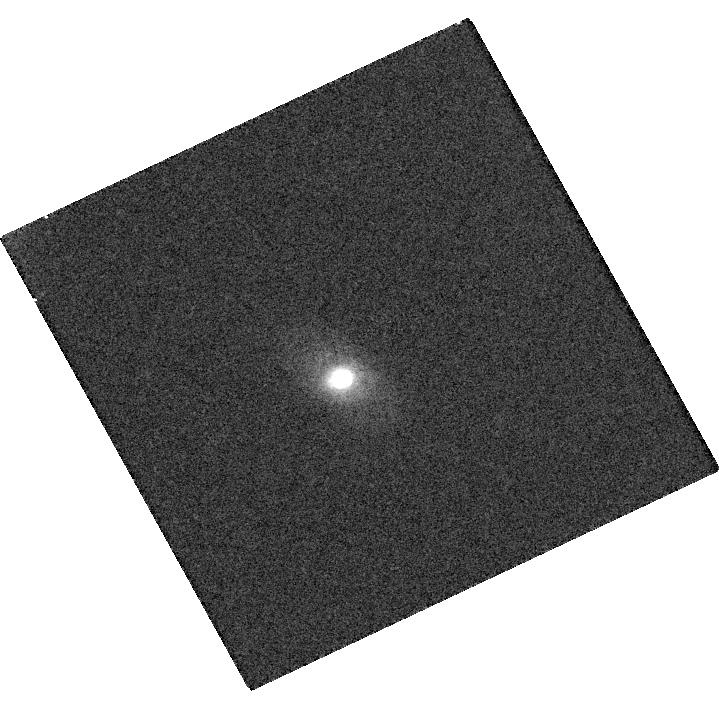
Target: IPTF16GEU. Instrument: WFC3/UVIS. Filter: F625W. Exposure: 11 min. Observation ID: hst_14862_09_wfc3_uvis_f625w_idd409

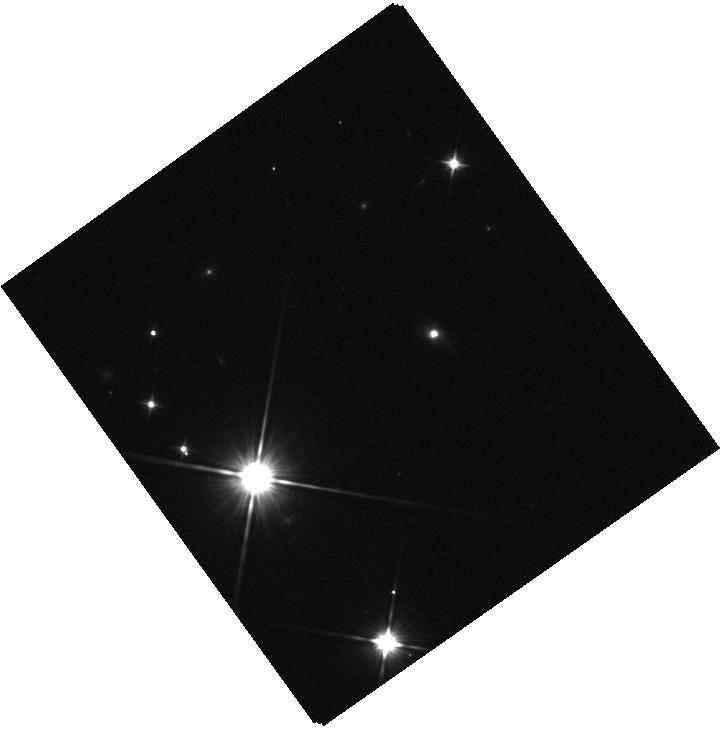
Target: IPTF16GEU. Instrument: WFC3/IR. Filter: F110W. Exposure: 1 min. Observation ID: hst_14862_02_wfc3_ir_f110w_idd402

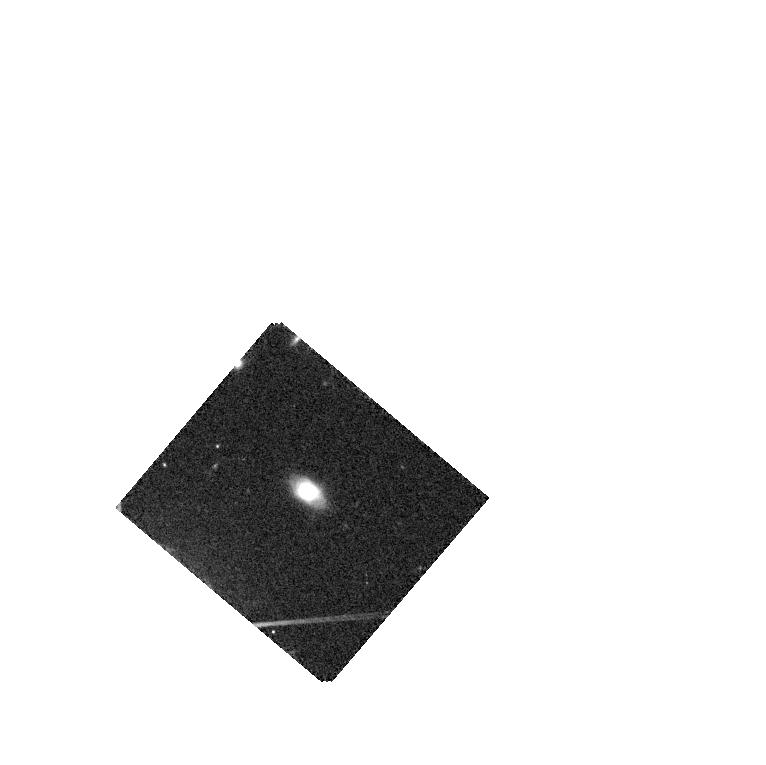
Target: IPTF16GEU. Instrument: WFC3/IR. Filter: F105W. Exposure: 5 min. Observation ID: hst_14862_04_wfc3_ir_f105w_idd404

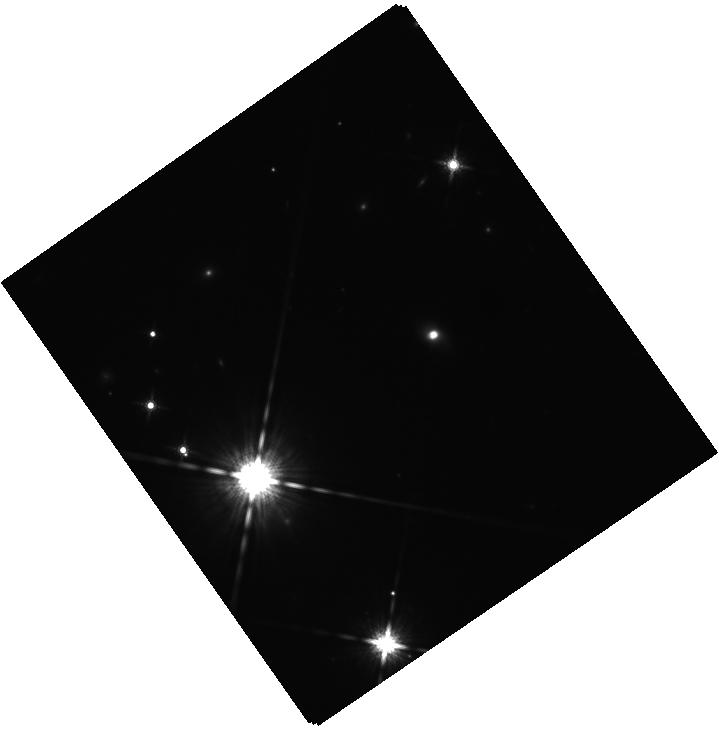
Target: IPTF16GEU. Instrument: WFC3/IR. Filter: F160W. Exposure: 10 min. Observation ID: hst_14862_03_wfc3_ir_f160w_idd403

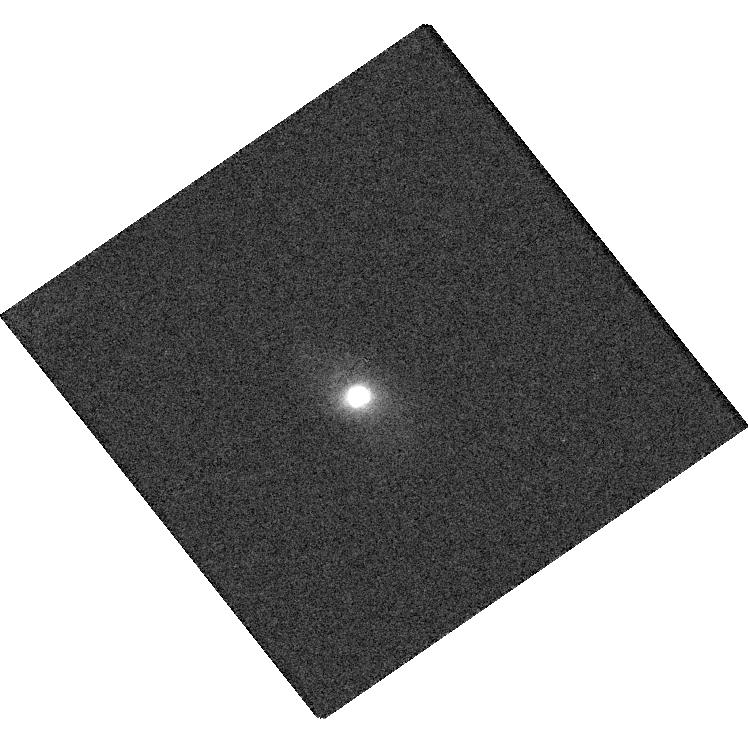
Target: IPTF16GEU. Instrument: WFC3/UVIS. Filter: F814W. Exposure: 5 min. Observation ID: hst_14862_03_wfc3_uvis_f814w_idd403

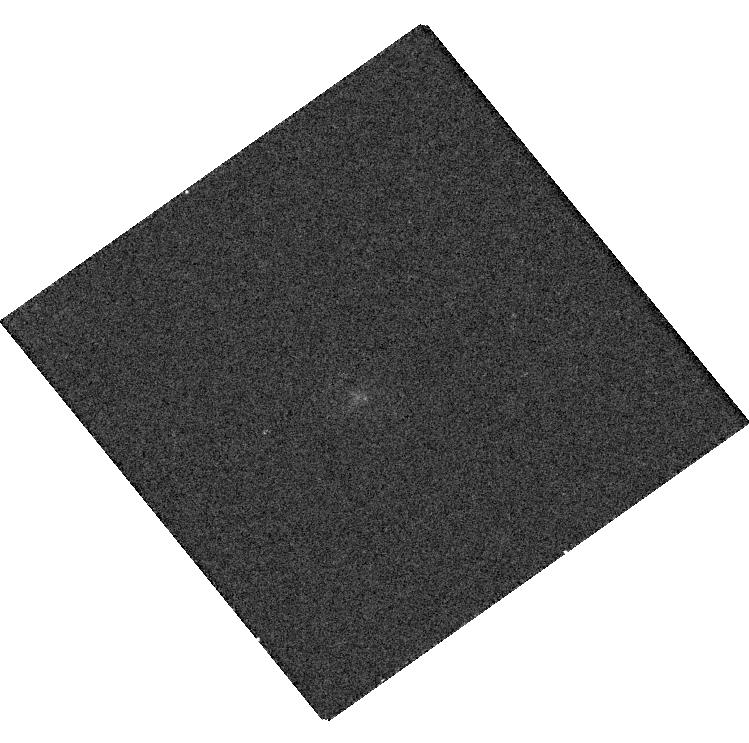
Target: IPTF16GEU. Instrument: WFC3/UVIS. Filter: F390W. Exposure: 7 min. Observation ID: hst_14862_02_wfc3_uvis_f390w_idd402

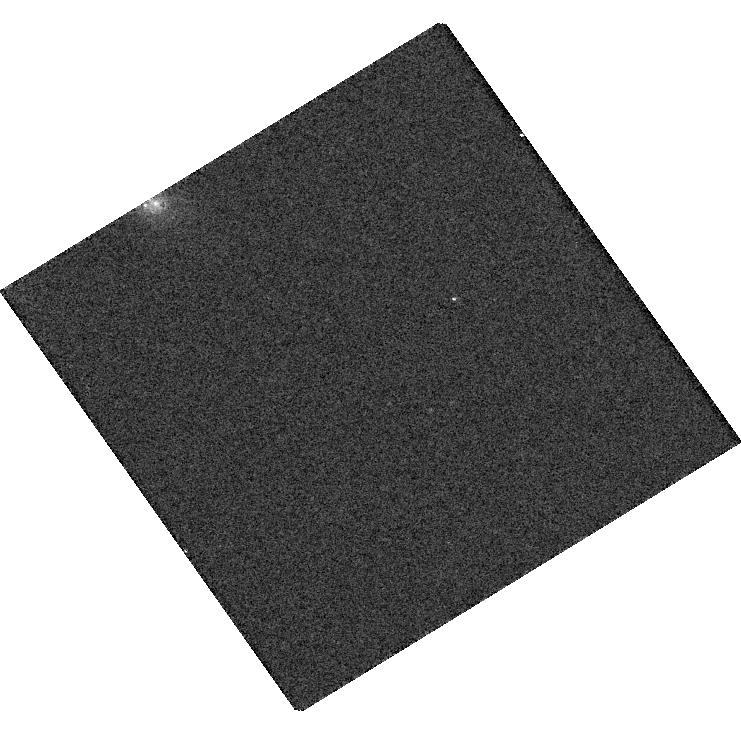
Target: IPTF16GEU. Instrument: WFC3/UVIS. Filter: F475W. Exposure: 6 min. Observation ID: hst_14862_01_wfc3_uvis_f475w_idd401

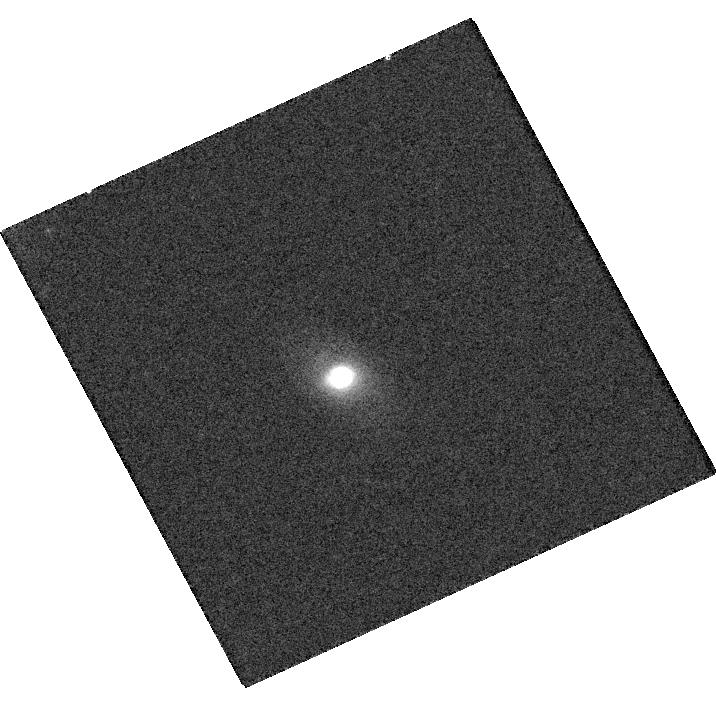
Target: IPTF16GEU. Instrument: WFC3/UVIS. Filter: F814W. Exposure: 8 min. Observation ID: hst_14862_10_wfc3_uvis_f814w_idd410

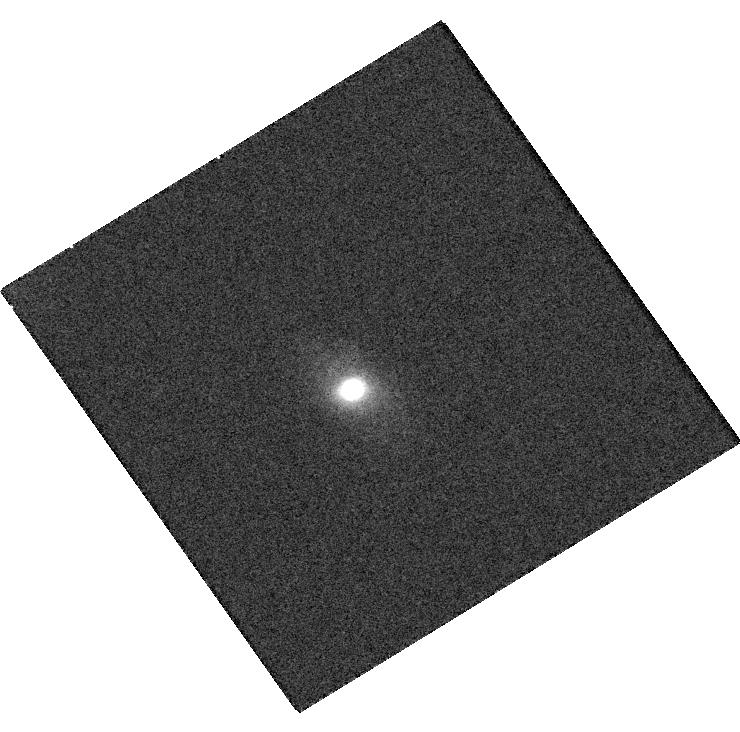
Target: IPTF16GEU. Instrument: WFC3/UVIS. Filter: F814W. Exposure: 8 min. Observation ID: hst_14862_06_wfc3_uvis_f814w_idd406

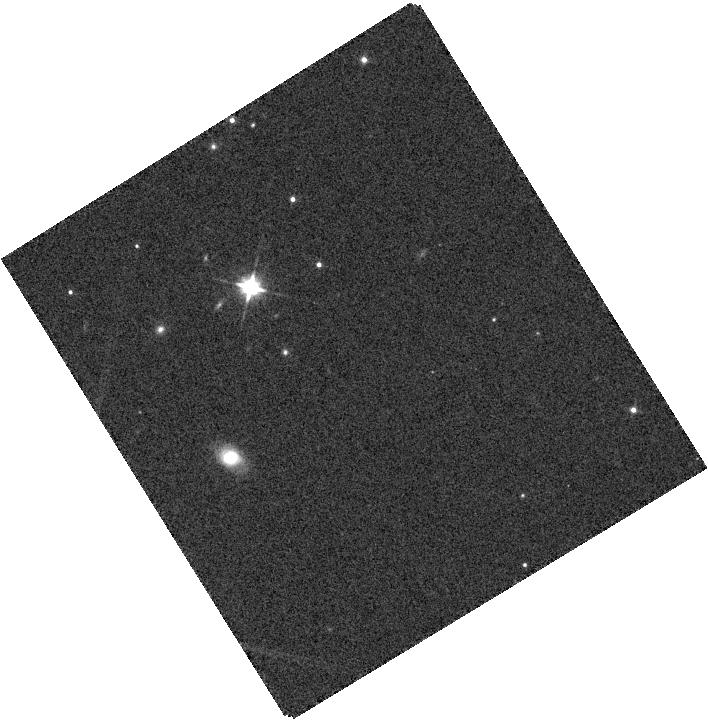
Target: IPTF16GEU. Instrument: WFC3/IR. Filter: F110W. Exposure: 1 min. Observation ID: hst_14862_06_wfc3_ir_f110w_idd406

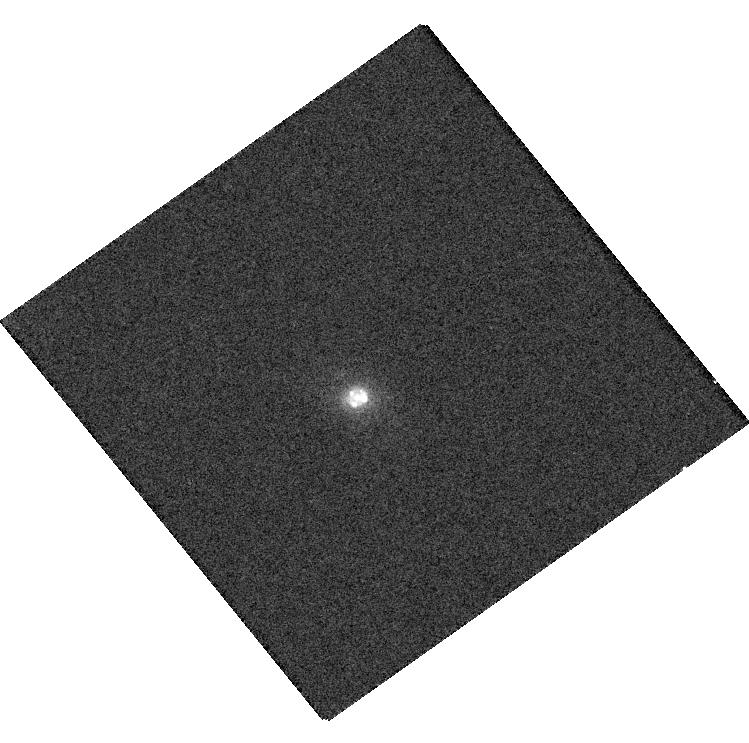
Target: IPTF16GEU. Instrument: WFC3/UVIS. Filter: F625W. Exposure: 3 min. Observation ID: hst_14862_02_wfc3_uvis_f625w_idd402

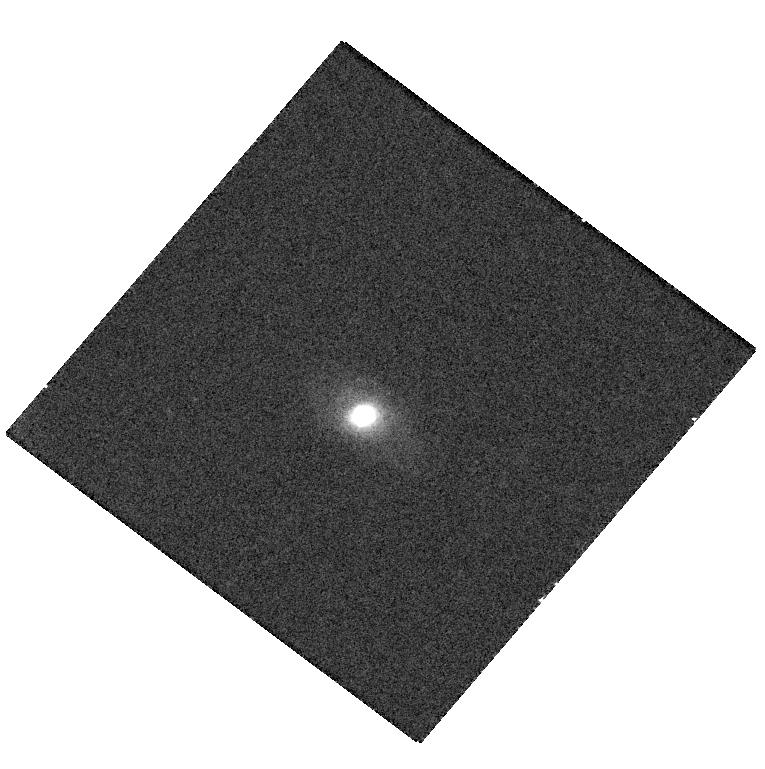
Target: IPTF16GEU. Instrument: WFC3/UVIS. Filter: F814W. Exposure: 8 min. Observation ID: hst_14862_04_wfc3_uvis_f814w_idd404

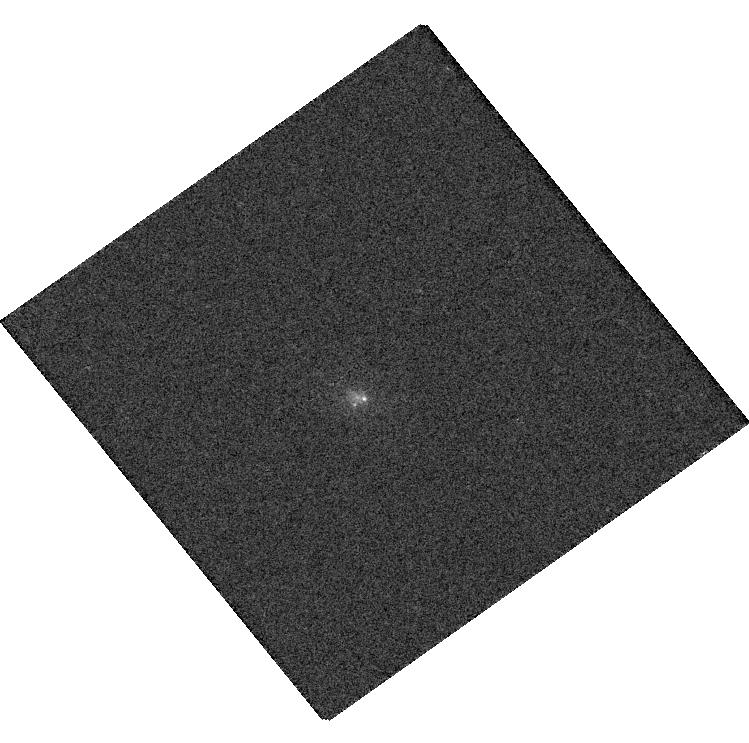
Target: IPTF16GEU. Instrument: WFC3/UVIS. Filter: F475W. Exposure: 3 min. Observation ID: hst_14862_02_wfc3_uvis_f475w_idd402

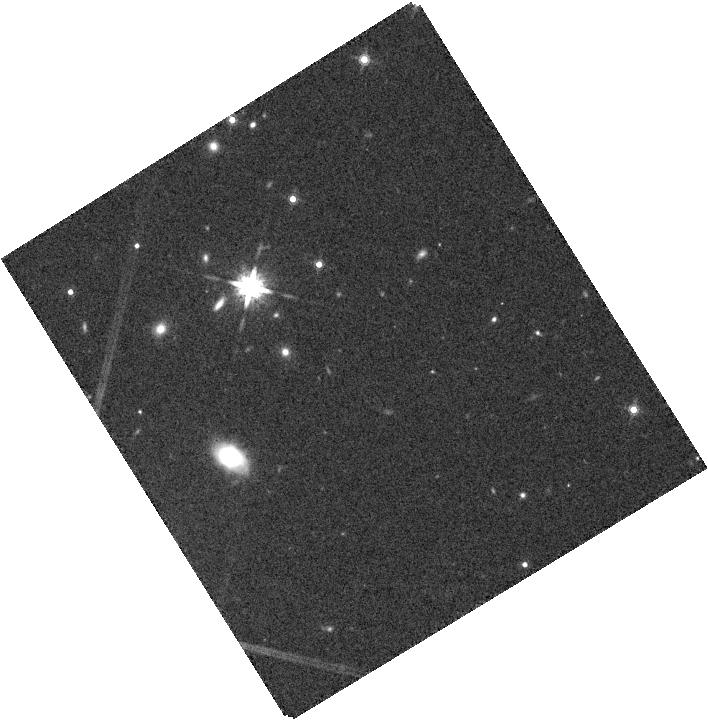
Target: IPTF16GEU. Instrument: WFC3/IR. Filter: F160W. Exposure: 7 min. Observation ID: hst_14862_06_wfc3_ir_f160w_idd406

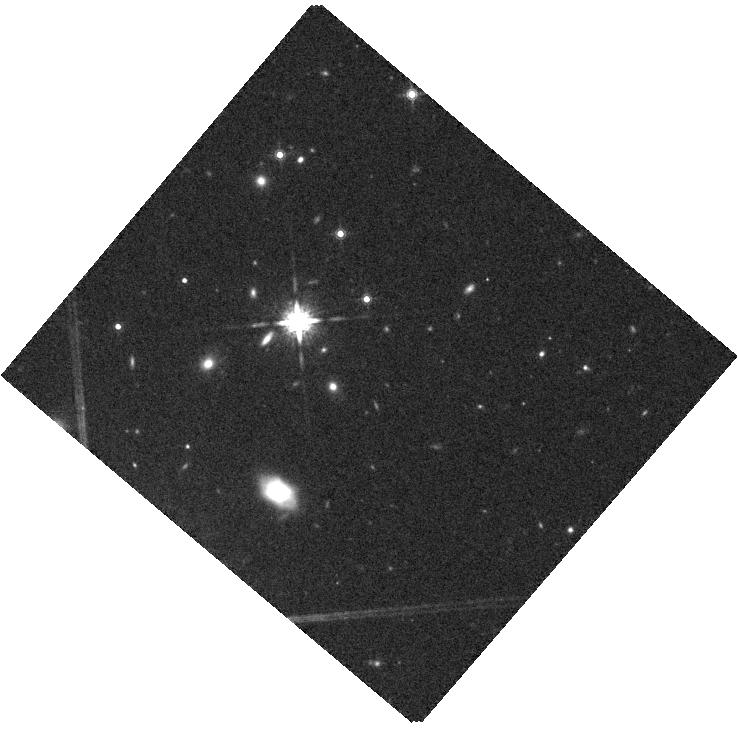
Target: IPTF16GEU. Instrument: WFC3/IR. Filter: F160W. Exposure: 10 min. Observation ID: hst_14862_05_wfc3_ir_f160w_idd405

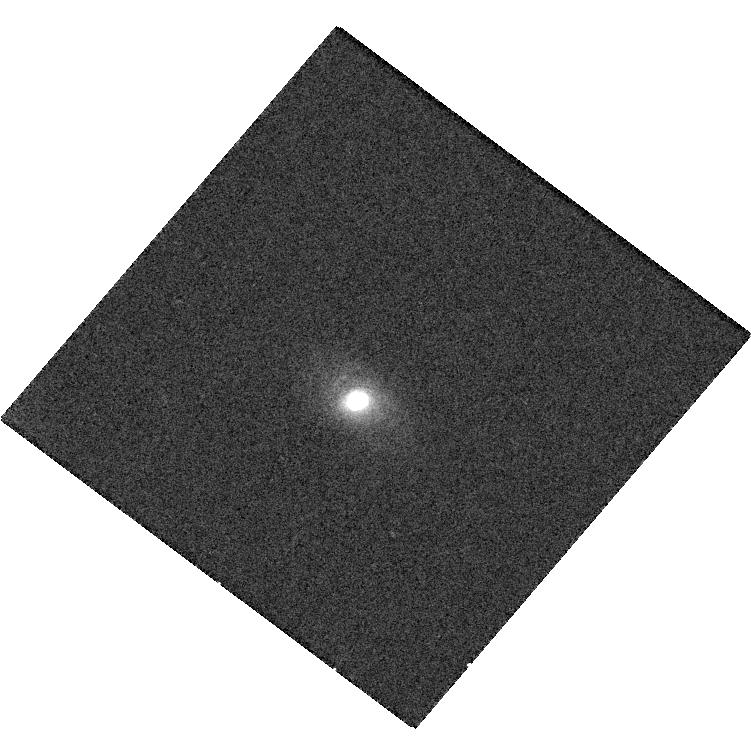
Target: IPTF16GEU. Instrument: WFC3/UVIS. Filter: F625W. Exposure: 11 min. Observation ID: hst_14862_05_wfc3_uvis_f625w_idd405

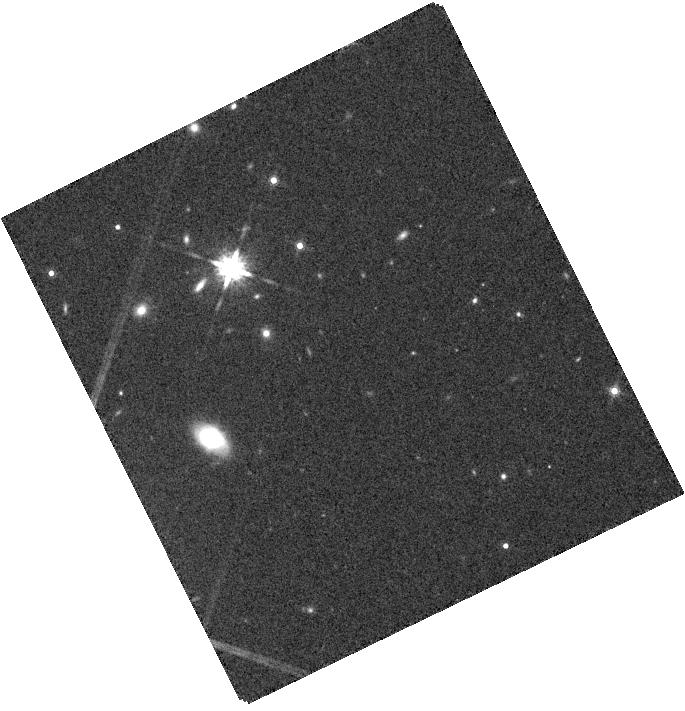
Target: IPTF16GEU. Instrument: WFC3/IR. Filter: F160W. Exposure: 7 min. Observation ID: hst_14862_08_wfc3_ir_f160w_idd408

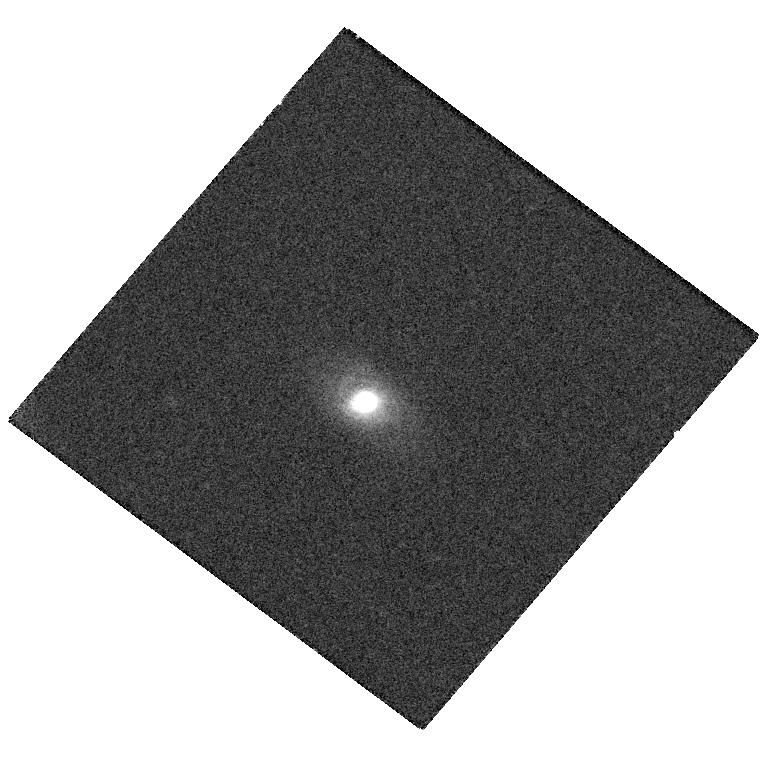
Target: IPTF16GEU. Instrument: WFC3/UVIS. Filter: F625W. Exposure: 13 min. Observation ID: hst_14862_04_wfc3_uvis_f625w_idd404

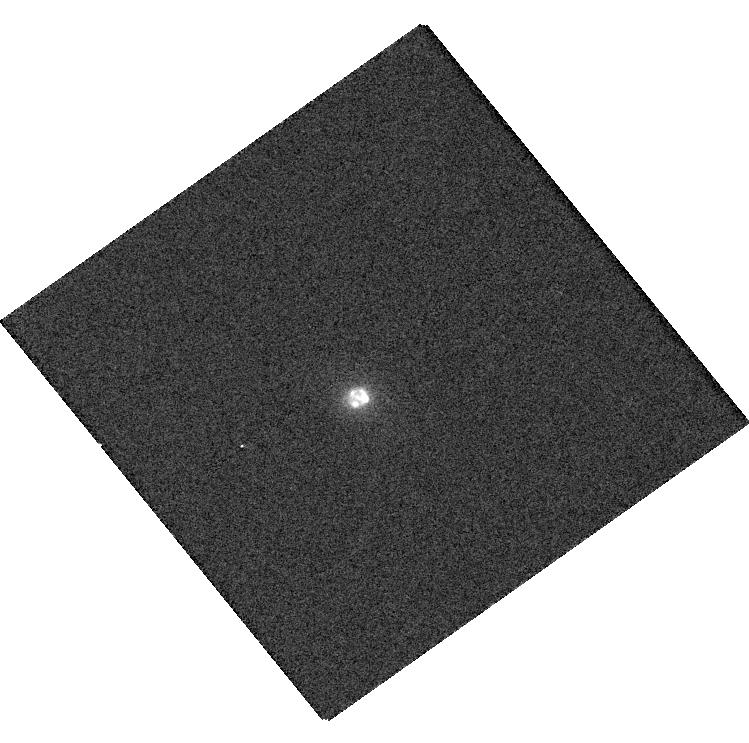
Target: IPTF16GEU. Instrument: WFC3/UVIS. Filter: F814W. Exposure: 2 min. Observation ID: hst_14862_02_wfc3_uvis_f814w_idd402

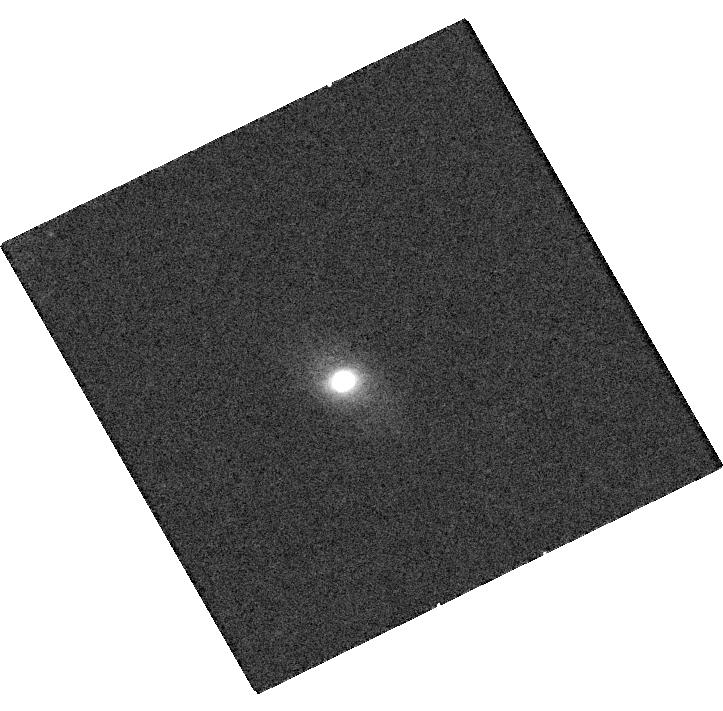
Target: IPTF16GEU. Instrument: WFC3/UVIS. Filter: F814W. Exposure: 8 min. Observation ID: hst_14862_08_wfc3_uvis_f814w_idd408

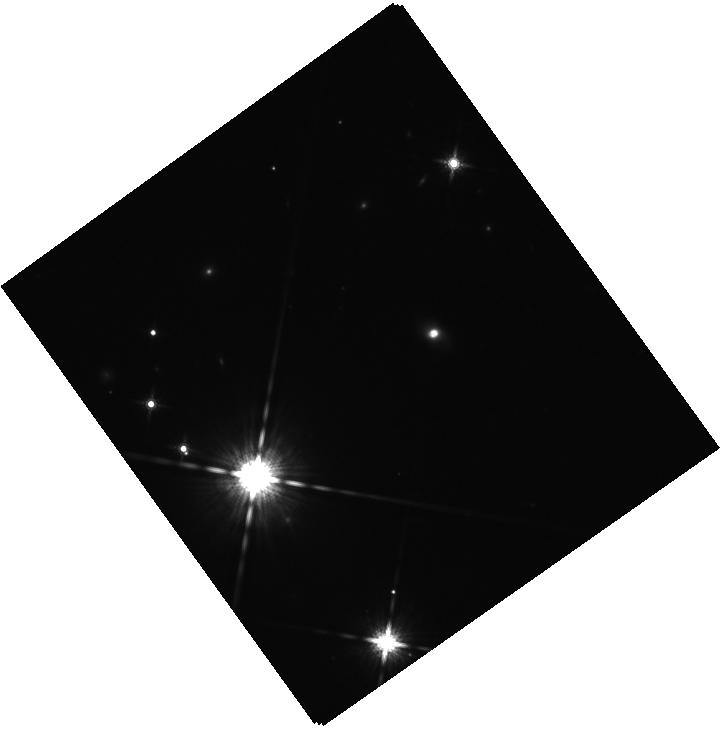
Target: IPTF16GEU. Instrument: WFC3/IR. Filter: F160W. Exposure: 7 min. Observation ID: hst_14862_02_wfc3_ir_f160w_idd402

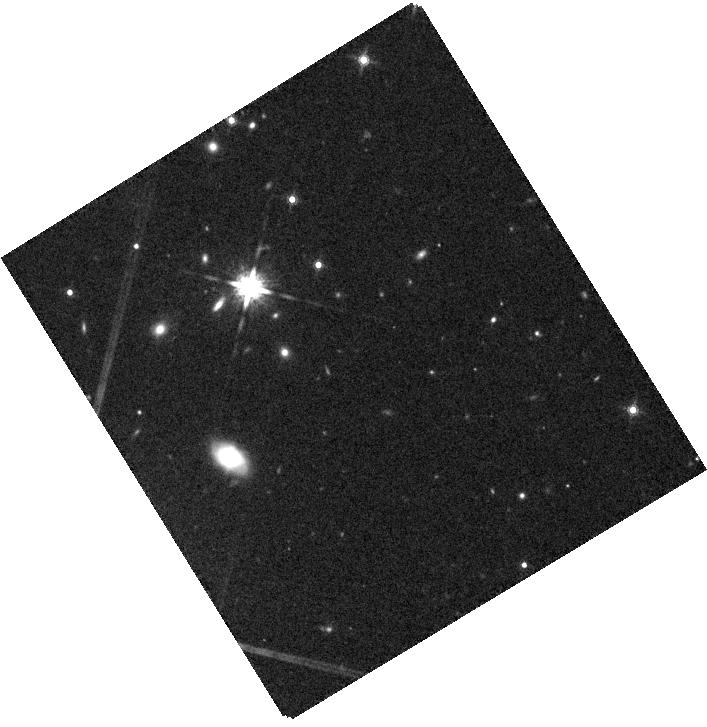
Target: IPTF16GEU. Instrument: WFC3/IR. Filter: F160W. Exposure: 10 min. Observation ID: hst_14862_07_wfc3_ir_f160w_idd407

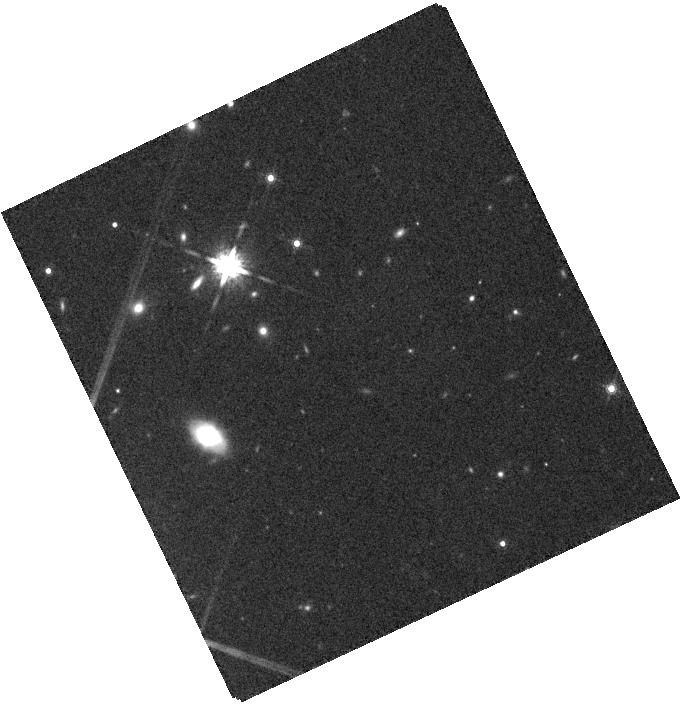
Target: IPTF16GEU. Instrument: WFC3/IR. Filter: F160W. Exposure: 10 min. Observation ID: hst_14862_09_wfc3_ir_f160w_idd409

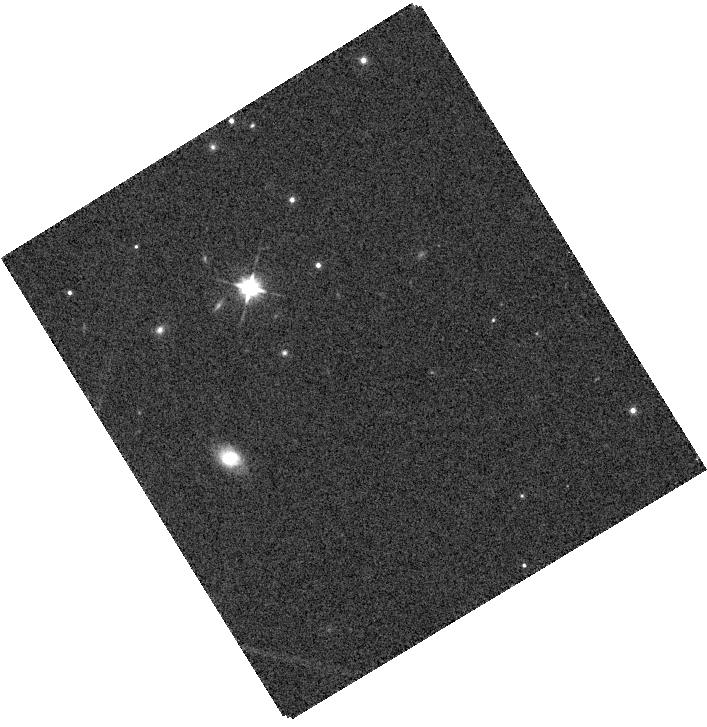
Target: IPTF16GEU. Instrument: WFC3/IR. Filter: F110W. Exposure: 1 min. Observation ID: hst_14862_07_wfc3_ir_f110w_idd407

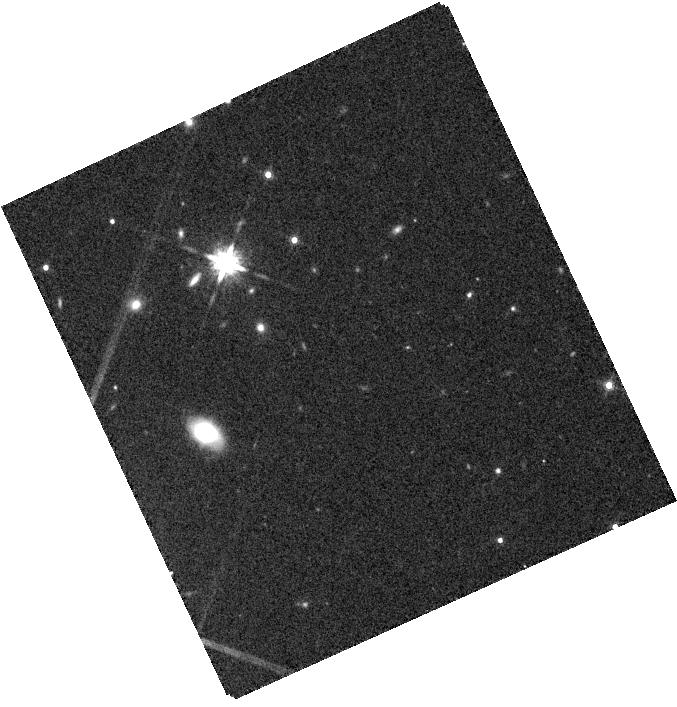
Target: IPTF16GEU. Instrument: WFC3/IR. Filter: F160W. Exposure: 7 min. Observation ID: hst_14862_10_wfc3_ir_f160w_idd410

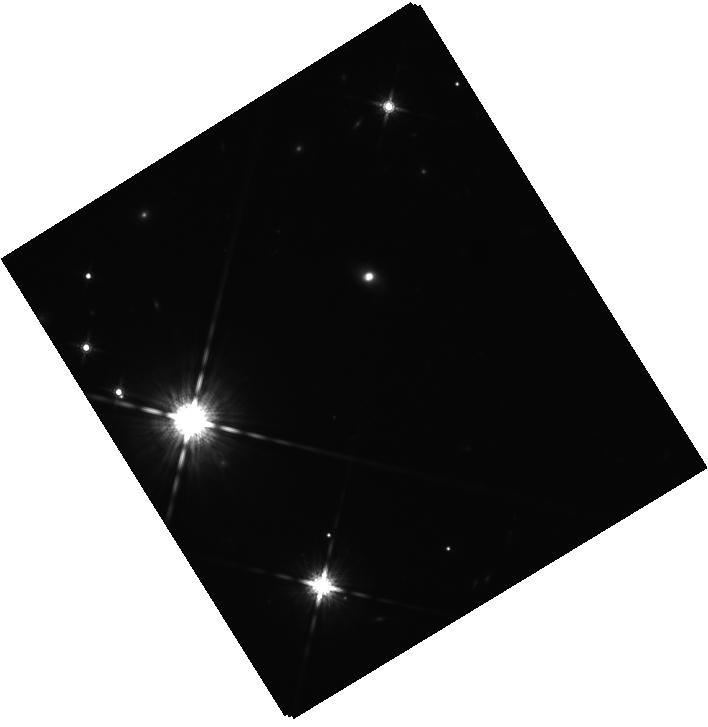
Target: IPTF16GEU. Instrument: WFC3/IR. Filter: F160W. Exposure: 10 min. Observation ID: hst_14862_01_wfc3_ir_f160w_idd401

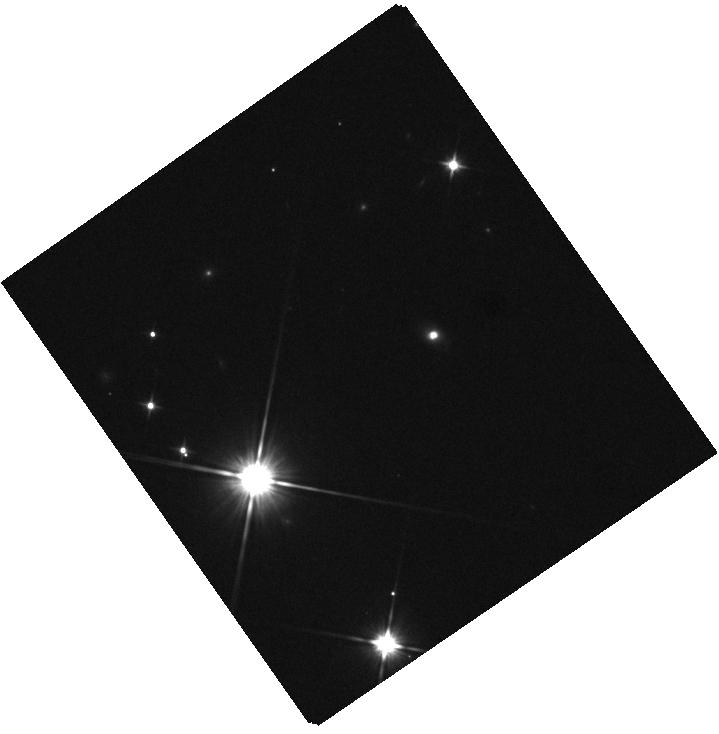
Target: IPTF16GEU. Instrument: WFC3/IR. Filter: F110W. Exposure: 1 min. Observation ID: hst_14862_03_wfc3_ir_f110w_idd403

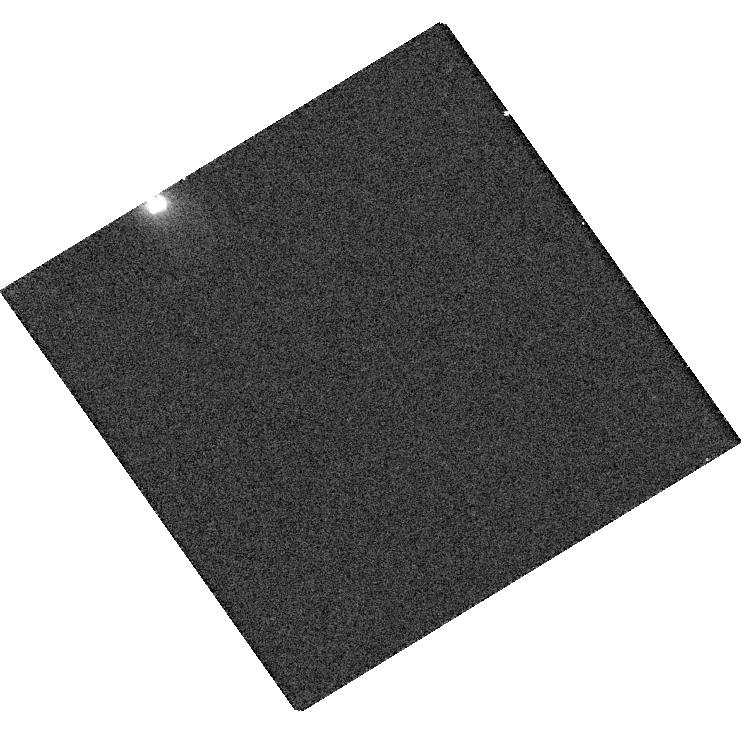
Target: IPTF16GEU. Instrument: WFC3/UVIS. Filter: F625W. Exposure: 5 min. Observation ID: hst_14862_01_wfc3_uvis_f625w_idd401

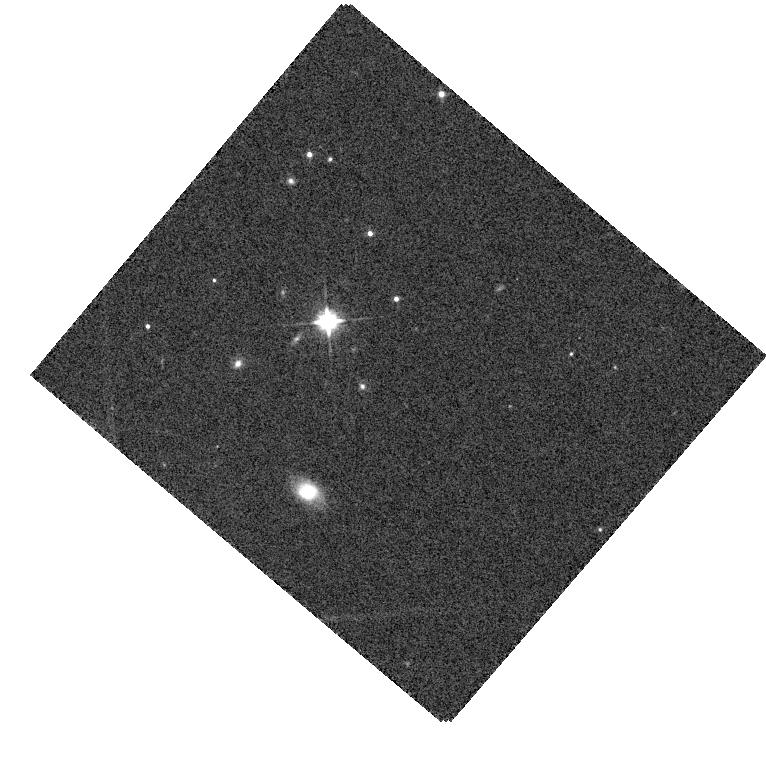
Target: IPTF16GEU. Instrument: WFC3/IR. Filter: F110W. Exposure: 1 min. Observation ID: hst_14862_04_wfc3_ir_f110w_idd404

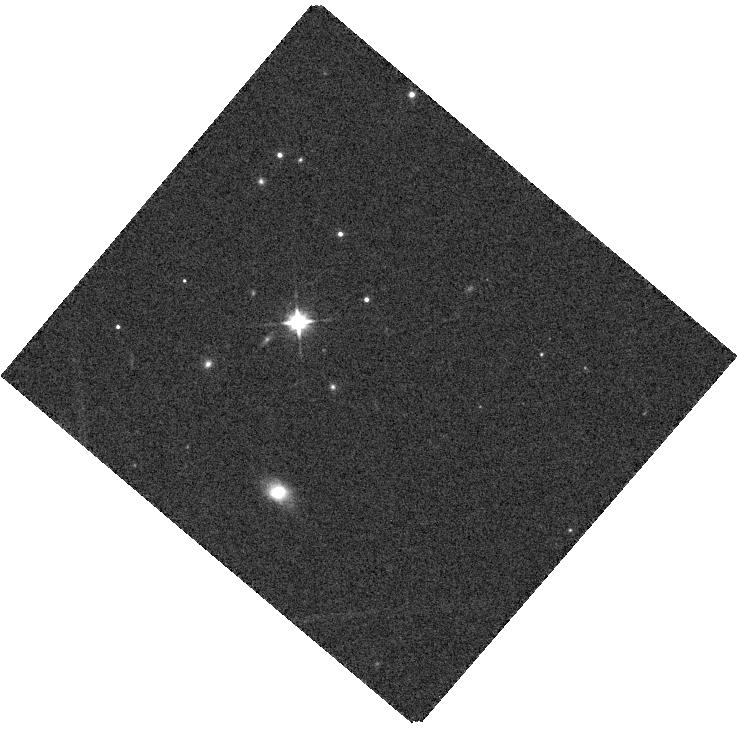
Target: IPTF16GEU. Instrument: WFC3/IR. Filter: F110W. Exposure: 1 min. Observation ID: hst_14862_05_wfc3_ir_f110w_idd405

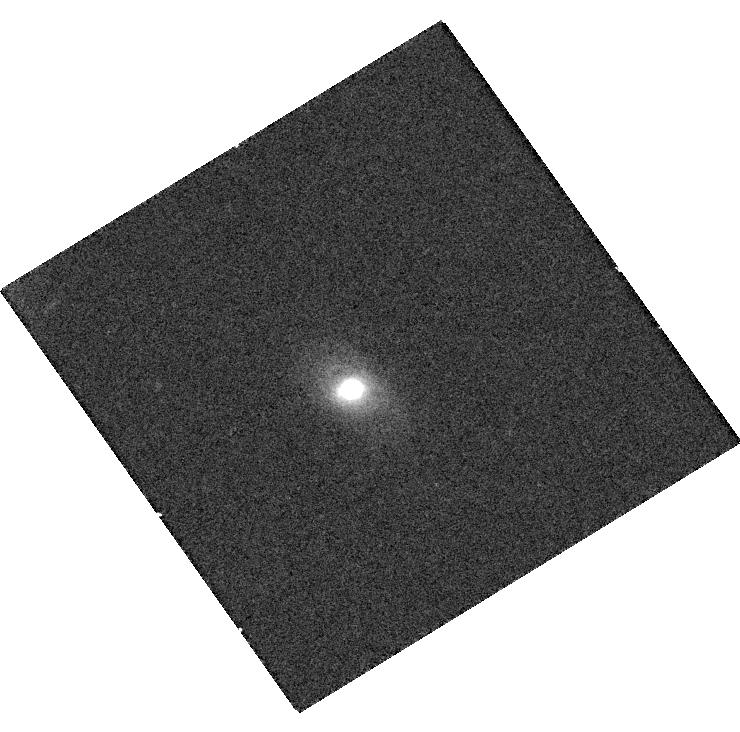
Target: IPTF16GEU. Instrument: WFC3/UVIS. Filter: F625W. Exposure: 13 min. Observation ID: hst_14862_06_wfc3_uvis_f625w_idd406

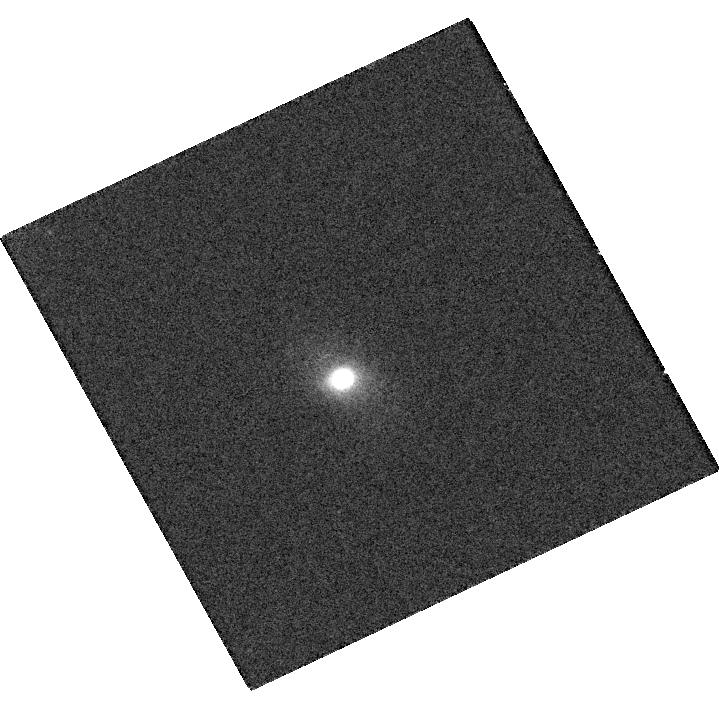
Target: IPTF16GEU. Instrument: WFC3/UVIS. Filter: F814W. Exposure: 7 min. Observation ID: hst_14862_09_wfc3_uvis_f814w_idd409

Resolving the multiple images of the strongly lensed SNIa iPTF16geu (PI: Goobar, Ariel)

A spectacularly unique transient event was discovered by the intermediate Palomar Transient Factory: a Type Ia supernova at z=0.409 fortuitously aligned with a galaxy at z=0.216 causing a factor ~30 in flux magnification. For simple spherical symmetric lens models, multiple images of the supernova are expected with an angular separation of ~0.8", and time delays below 2 days between the SN images. Resolving the multiple images, the first time such a thing would be accomplished for a SNIa, requires HST observations. We request repeated single orbit observations with WFC3 in multiple filters over a period of 35 days. This would allow us to monitor the SN lighcurves of theindividual images over periods where salient features ocurr in lightcurves of normal SNe Ia, e.g., the secondary maximum in the near-IR, thus facilitating the measurement of time delays. The observations will allow to model the lens and measure the Hubble constant in a novel manner.